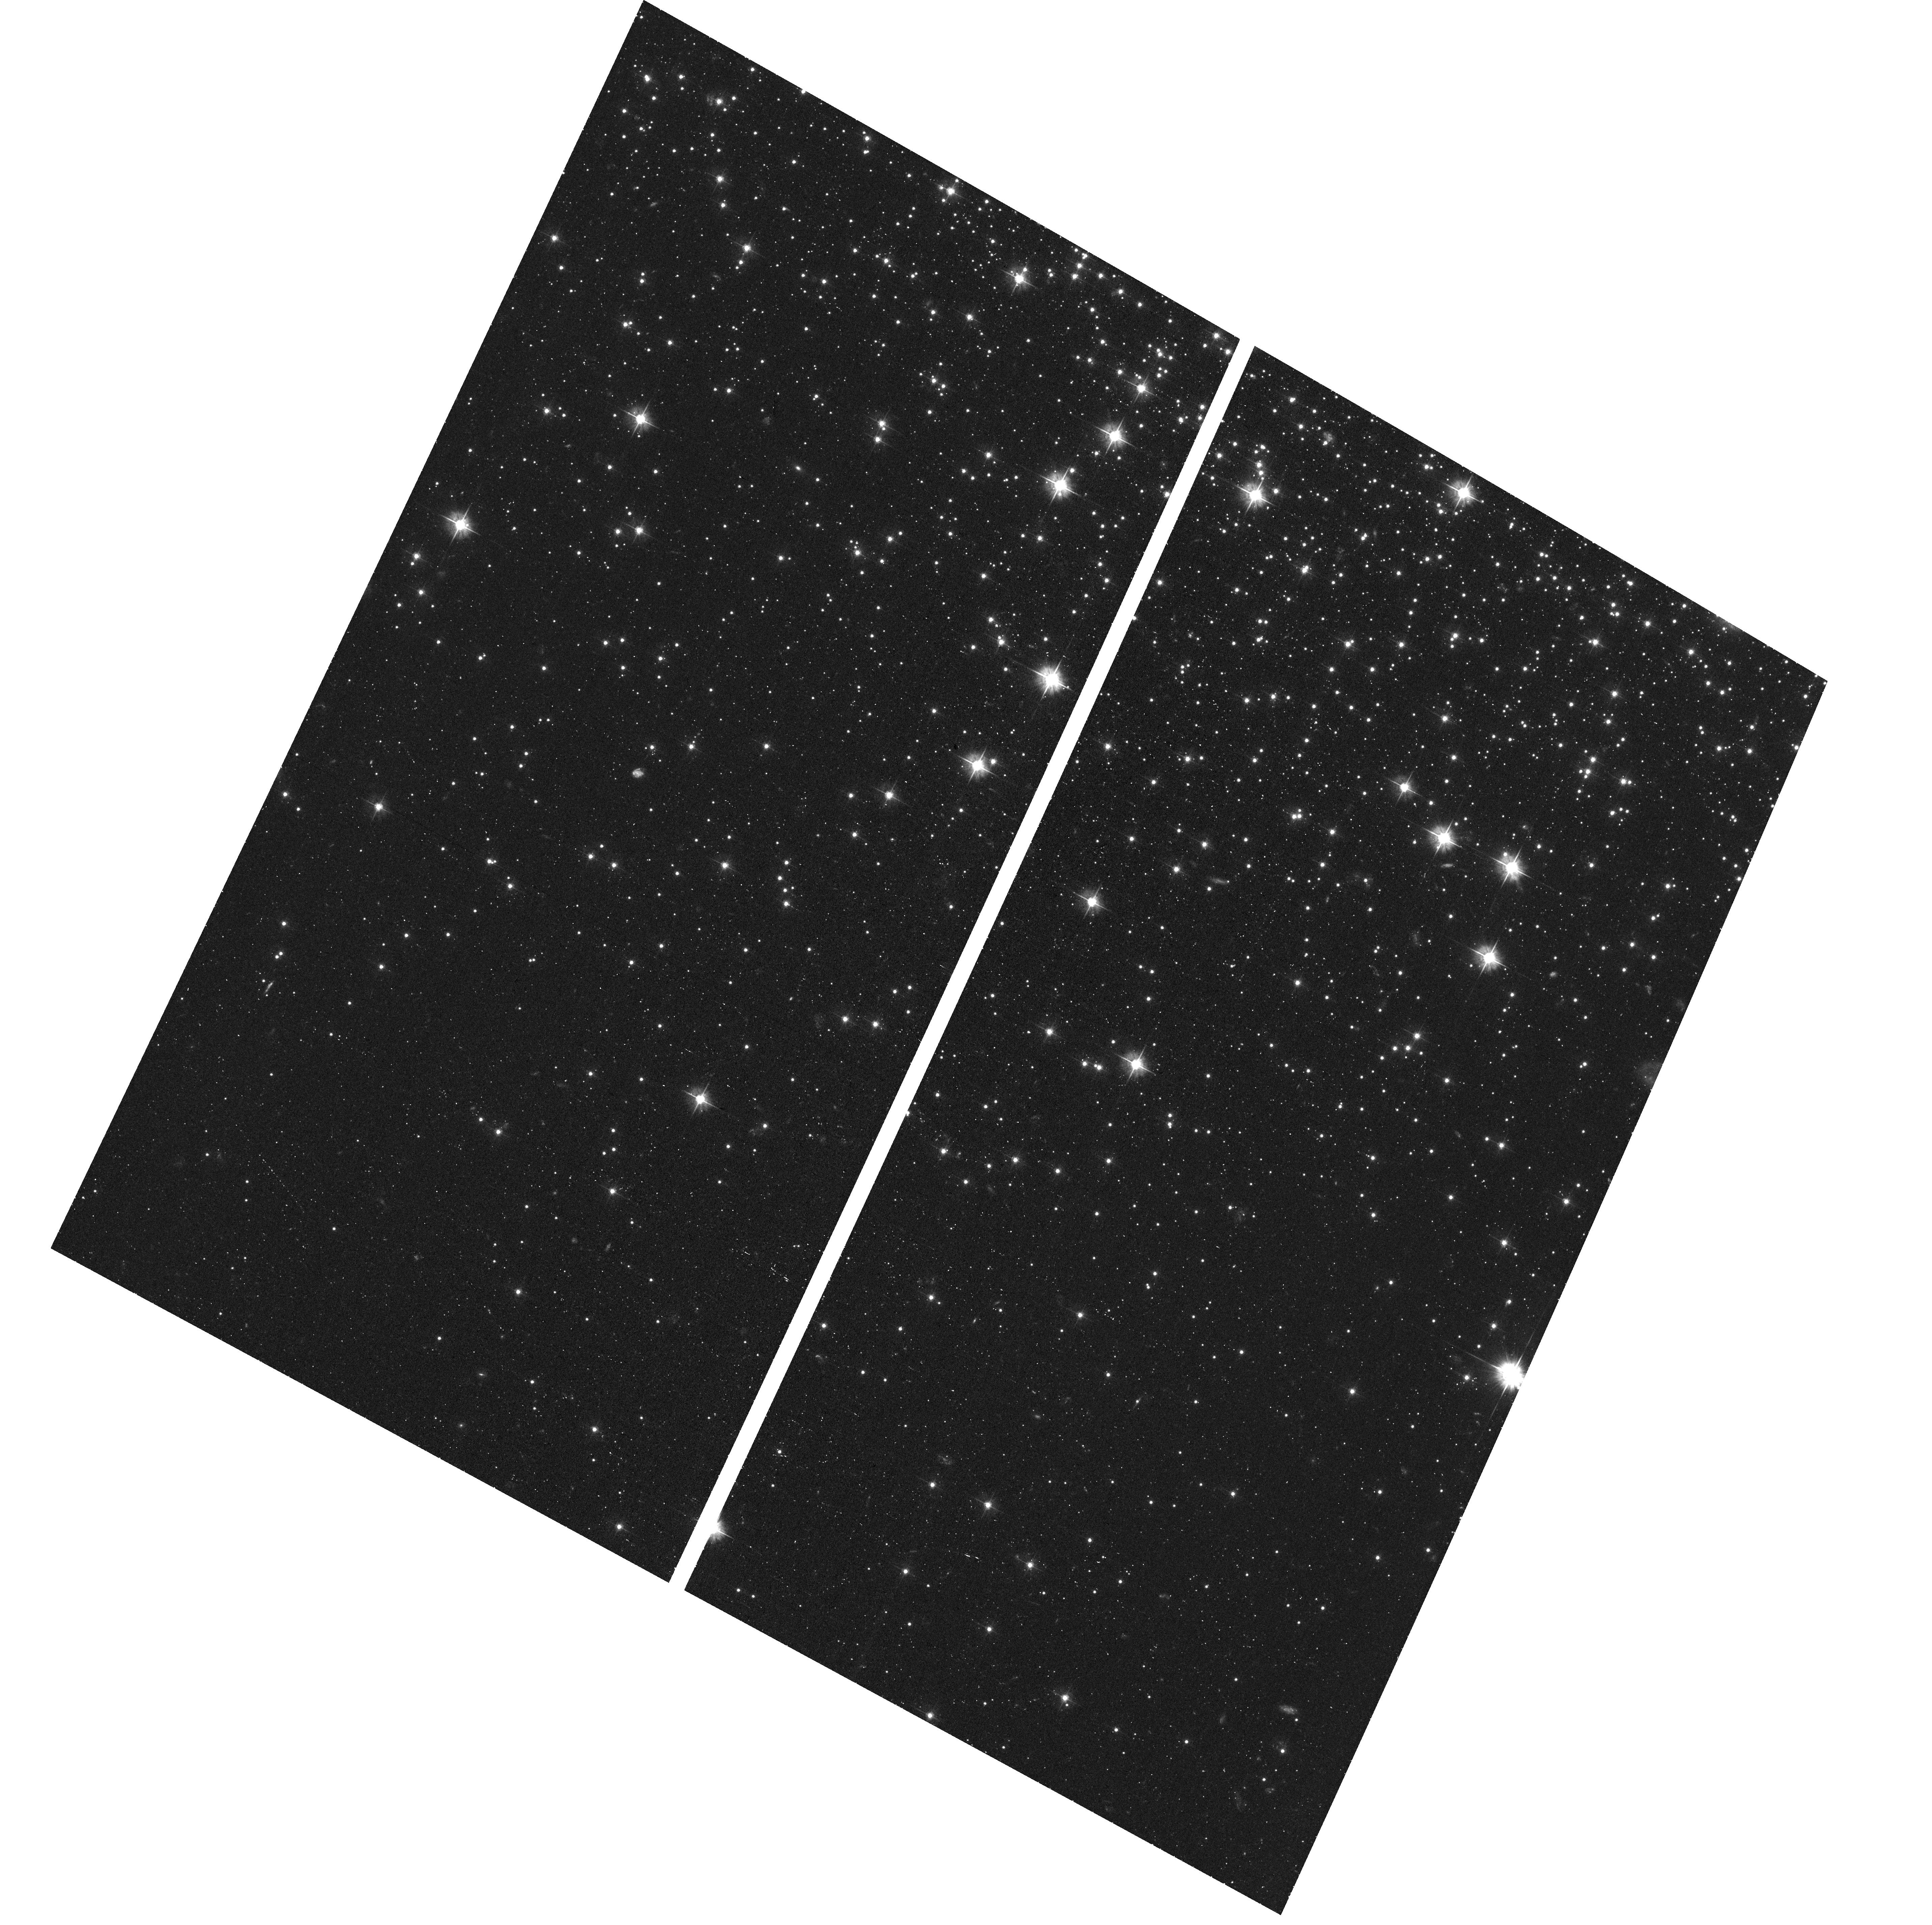
Target: field at RA 78.588°, Dec -40.110°. Instrument: ACS/WFC. Filter: F475W. Exposure: 40 min. Observation ID: hst_16177_02_acs_wfc_f475w_jeaa02

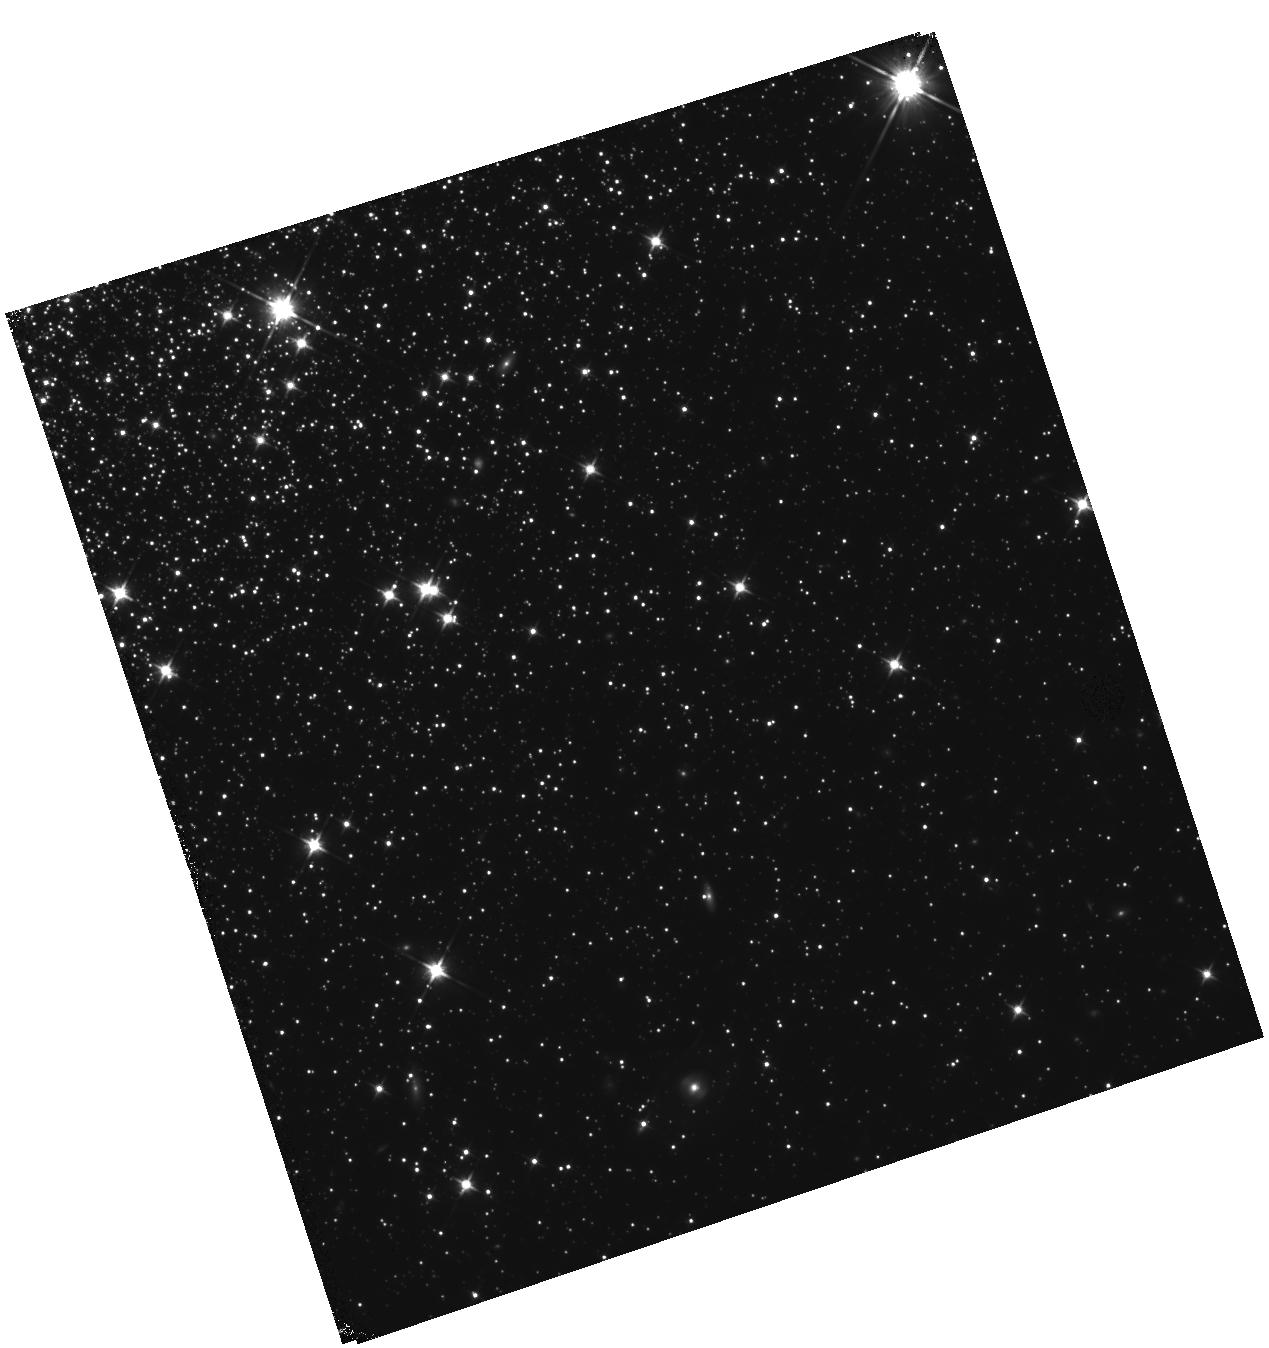
Target: NGC-1851-OUT. Instrument: WFC3/IR. Filter: F110W. Exposure: 46 min. Observation ID: hst_16177_02_wfc3_ir_f110w_ieaa02

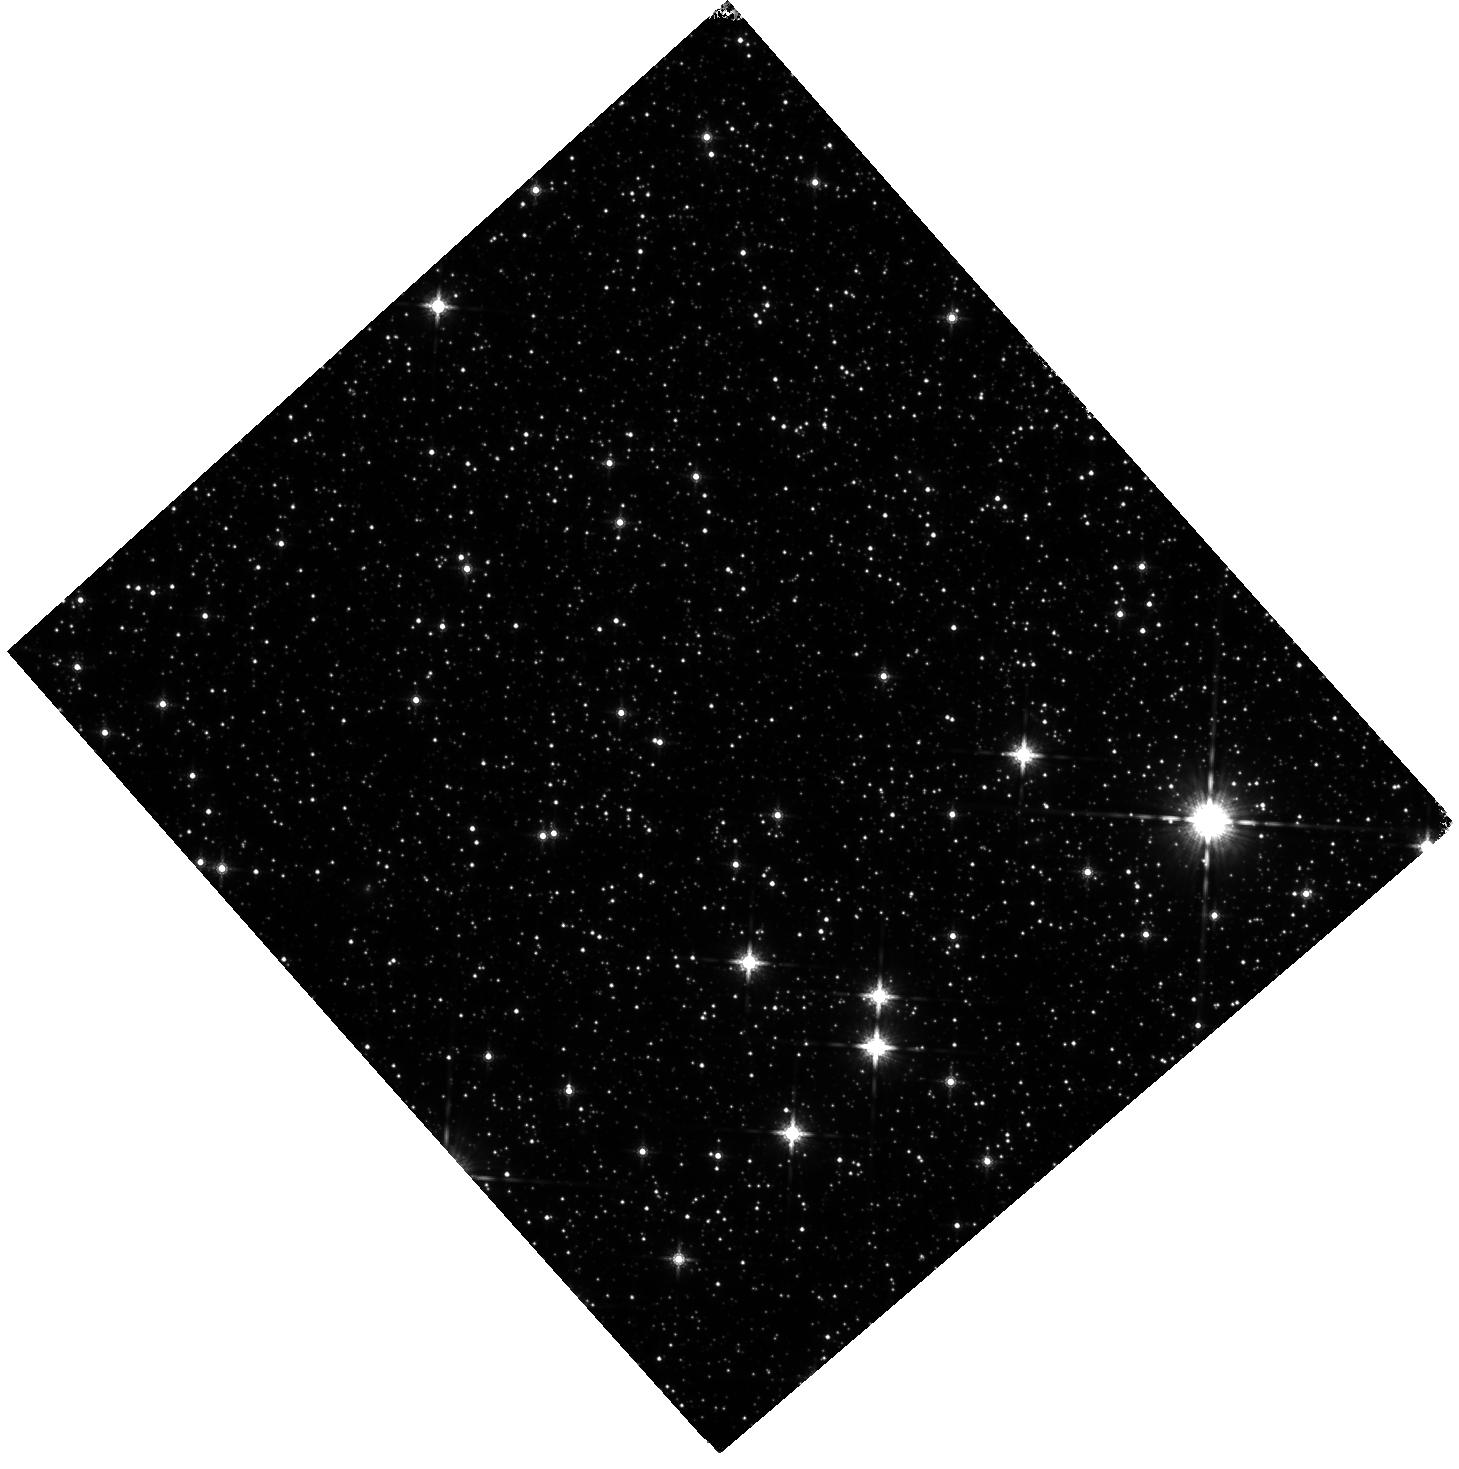
Target: M22-OUT. Instrument: WFC3/IR. Filter: F160W. Exposure: 25 min. Observation ID: hst_16177_01_wfc3_ir_f160w_ieaa01

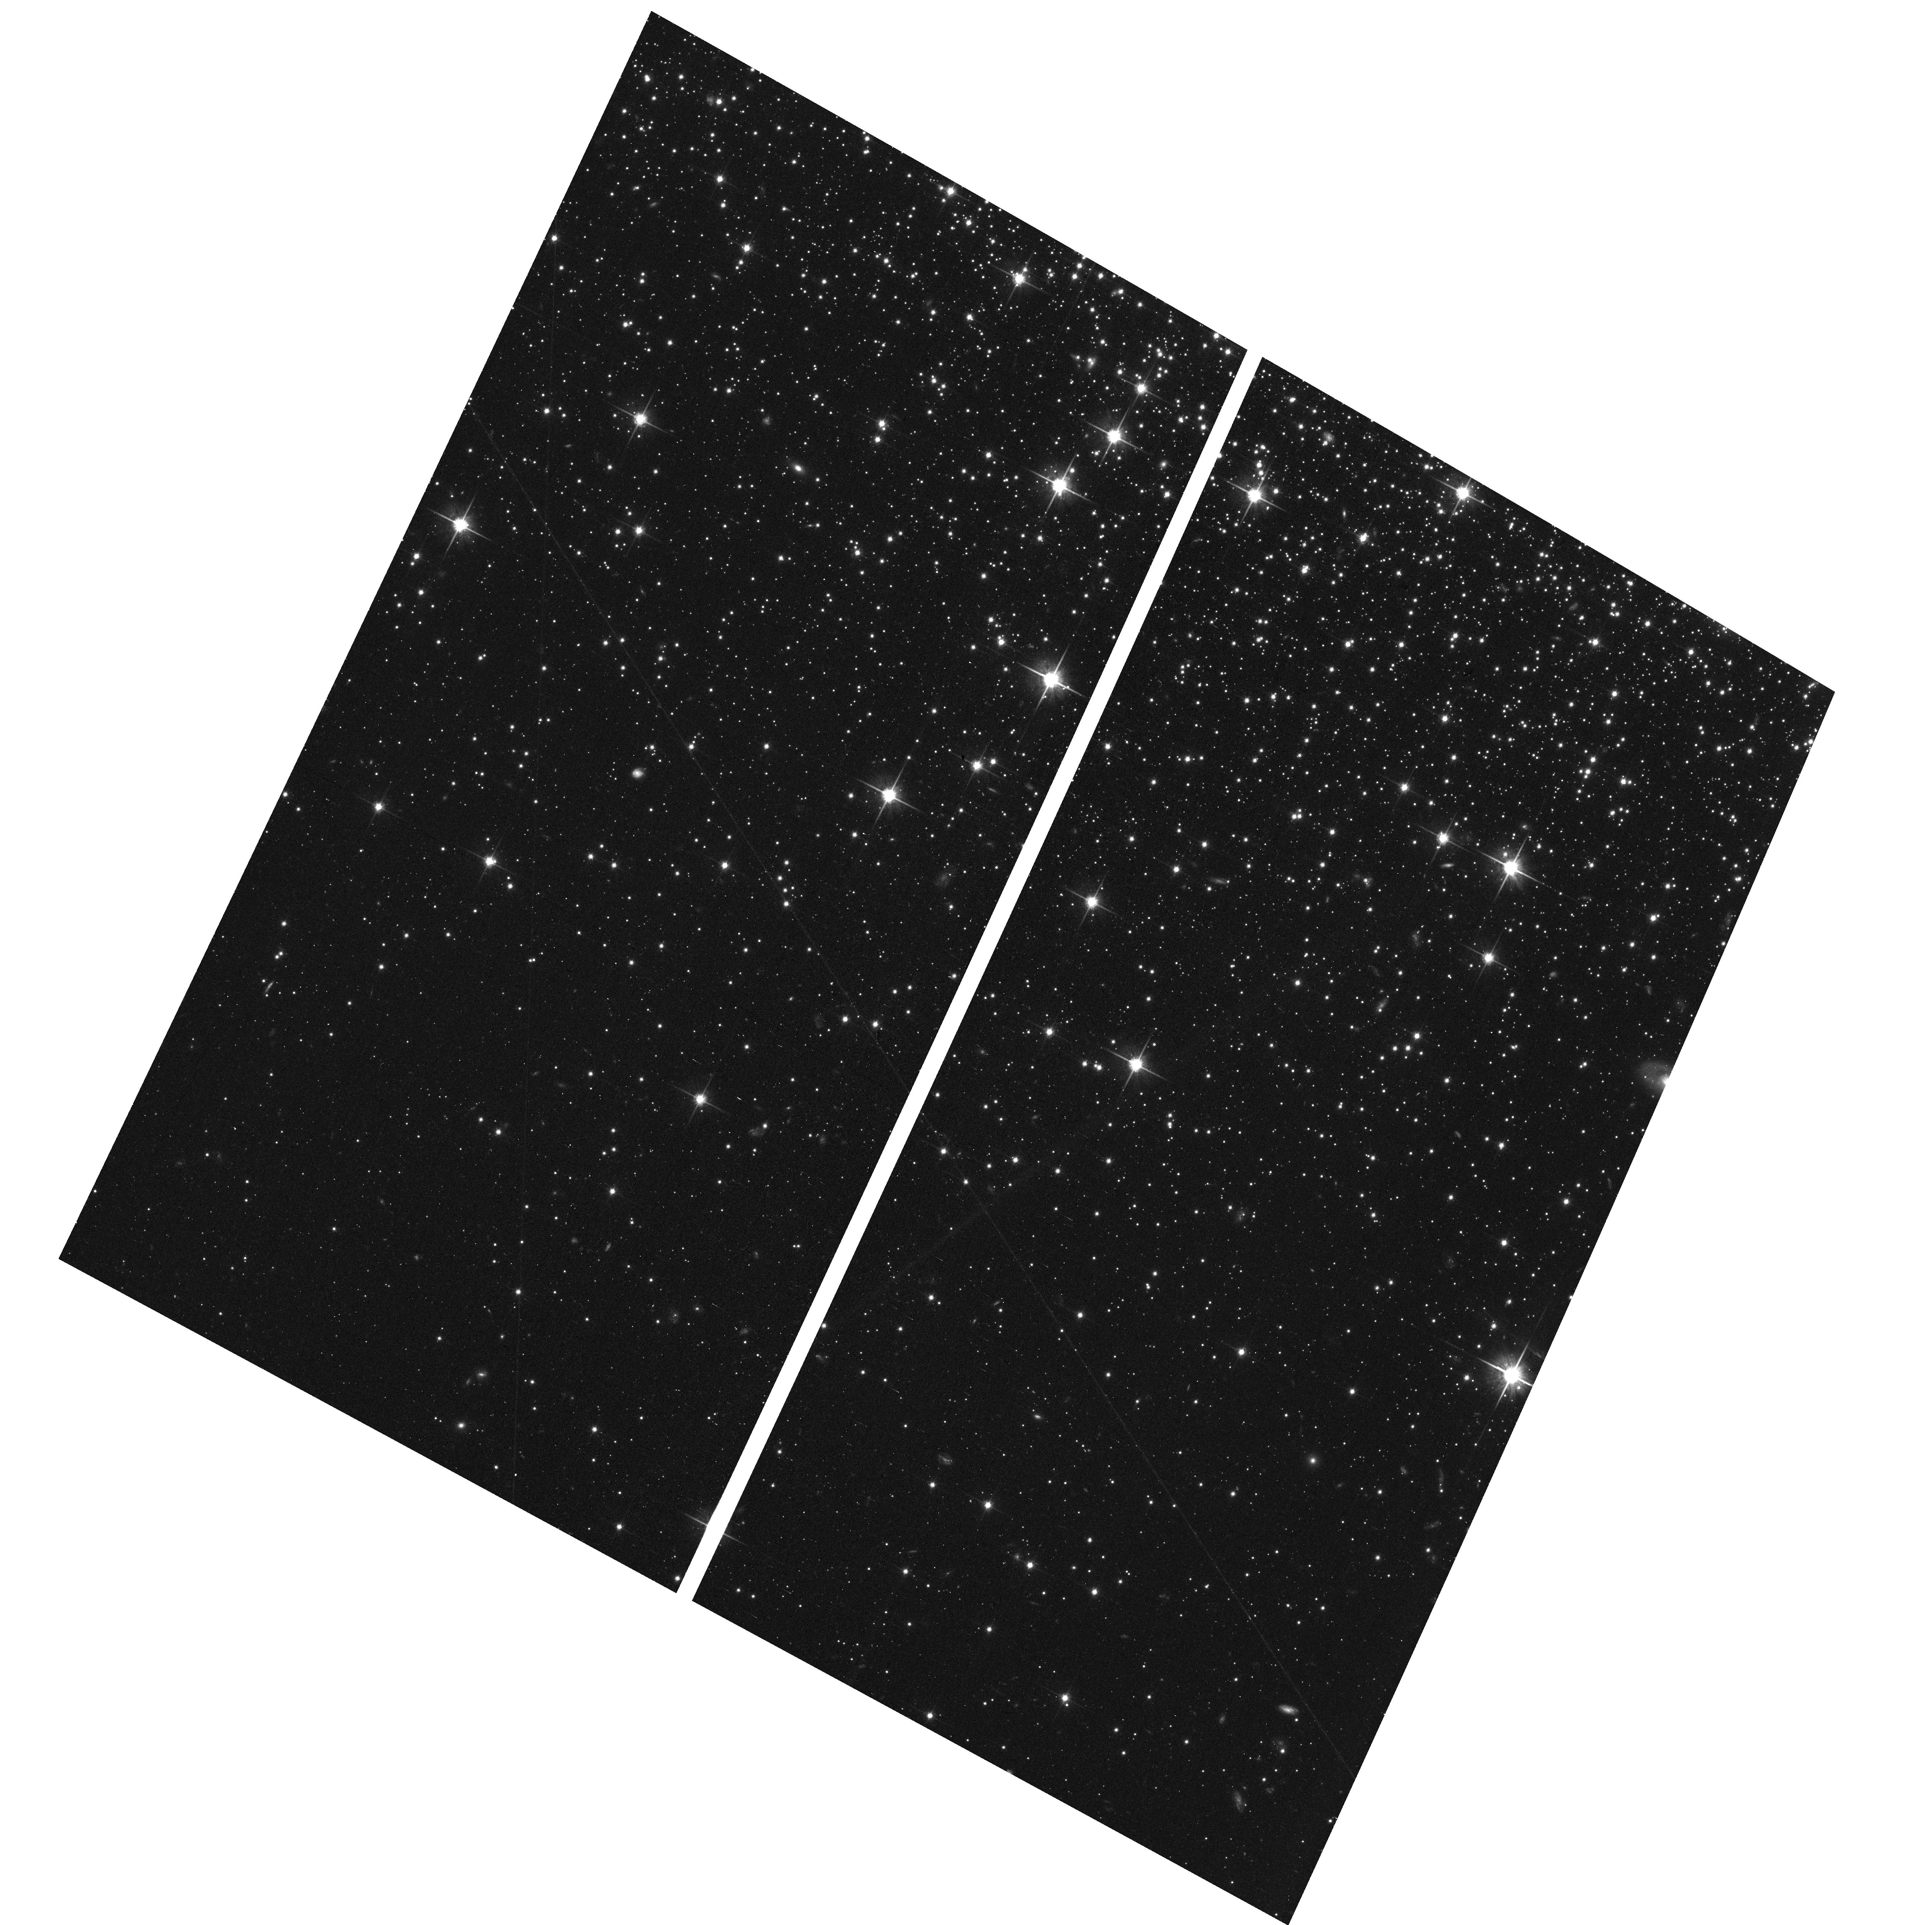
Target: field at RA 78.588°, Dec -40.110°. Instrument: ACS/WFC. Filter: F814W. Exposure: 27 min. Observation ID: hst_16177_02_acs_wfc_f814w_jeaa02

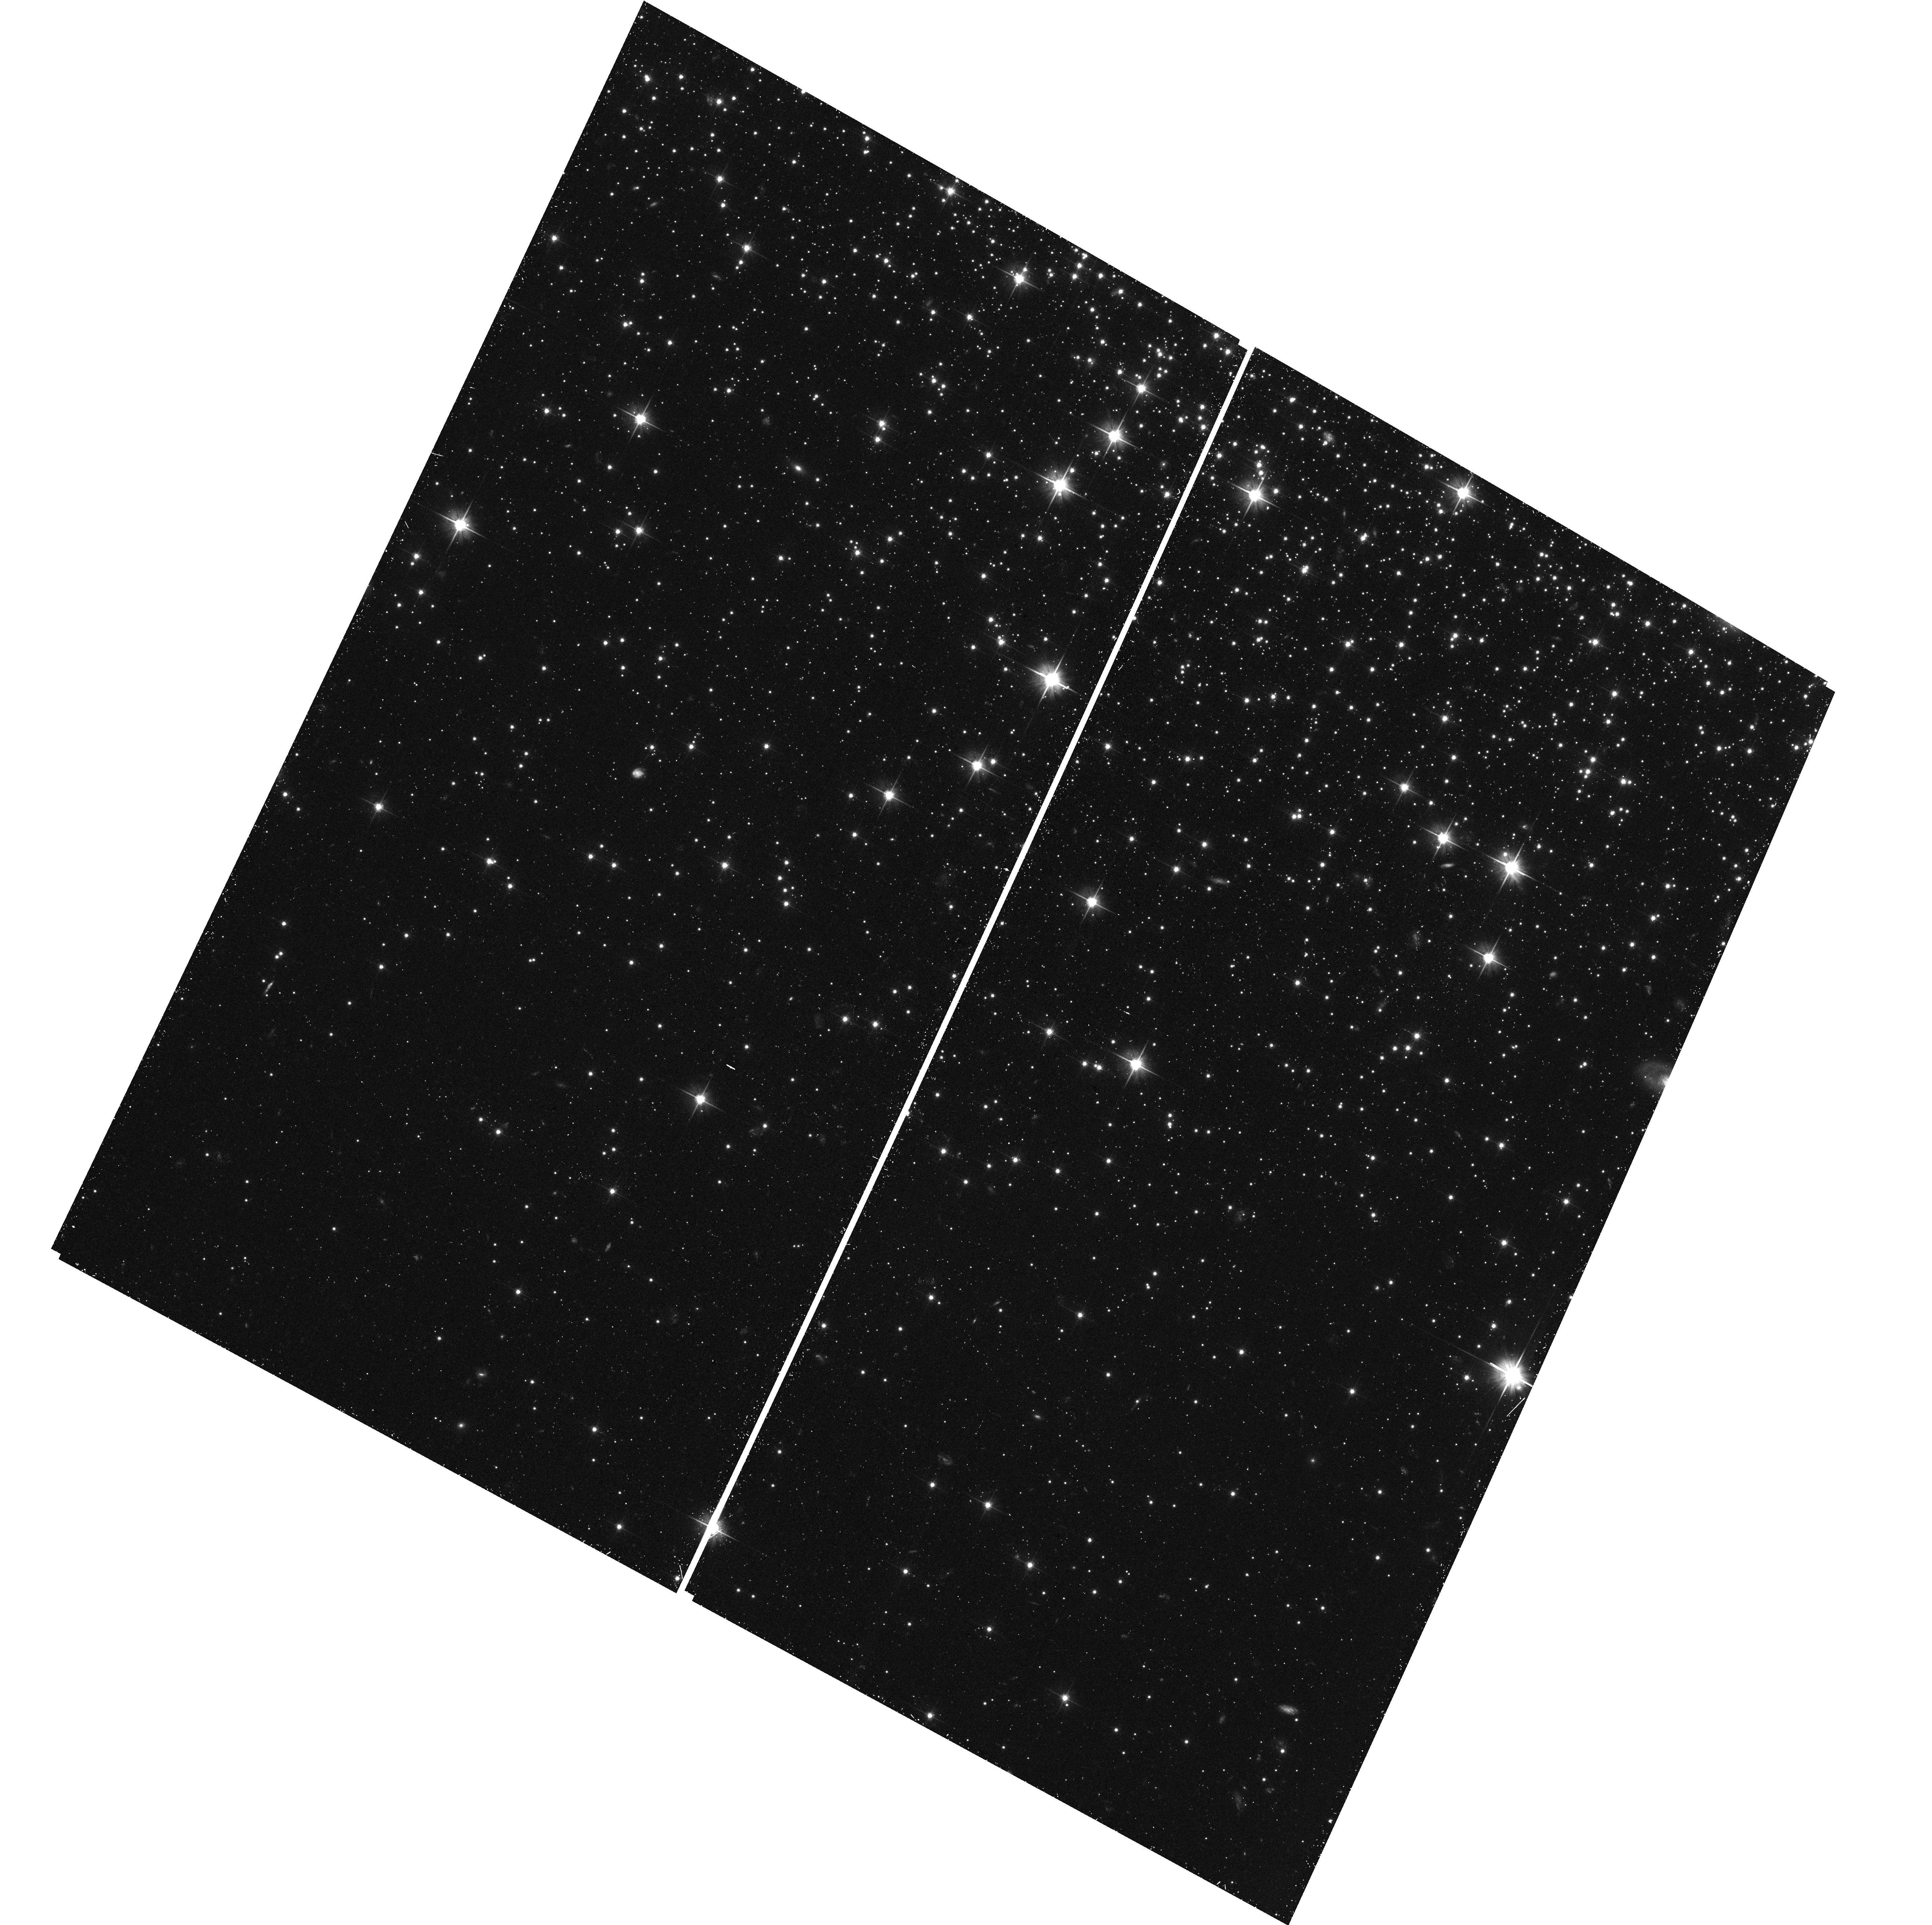
Target: field at RA 78.588°, Dec -40.110°. Instrument: ACS/WFC. Filter: F606W. Exposure: 33 min. Observation ID: hst_16177_02_acs_wfc_f606w_jeaa02

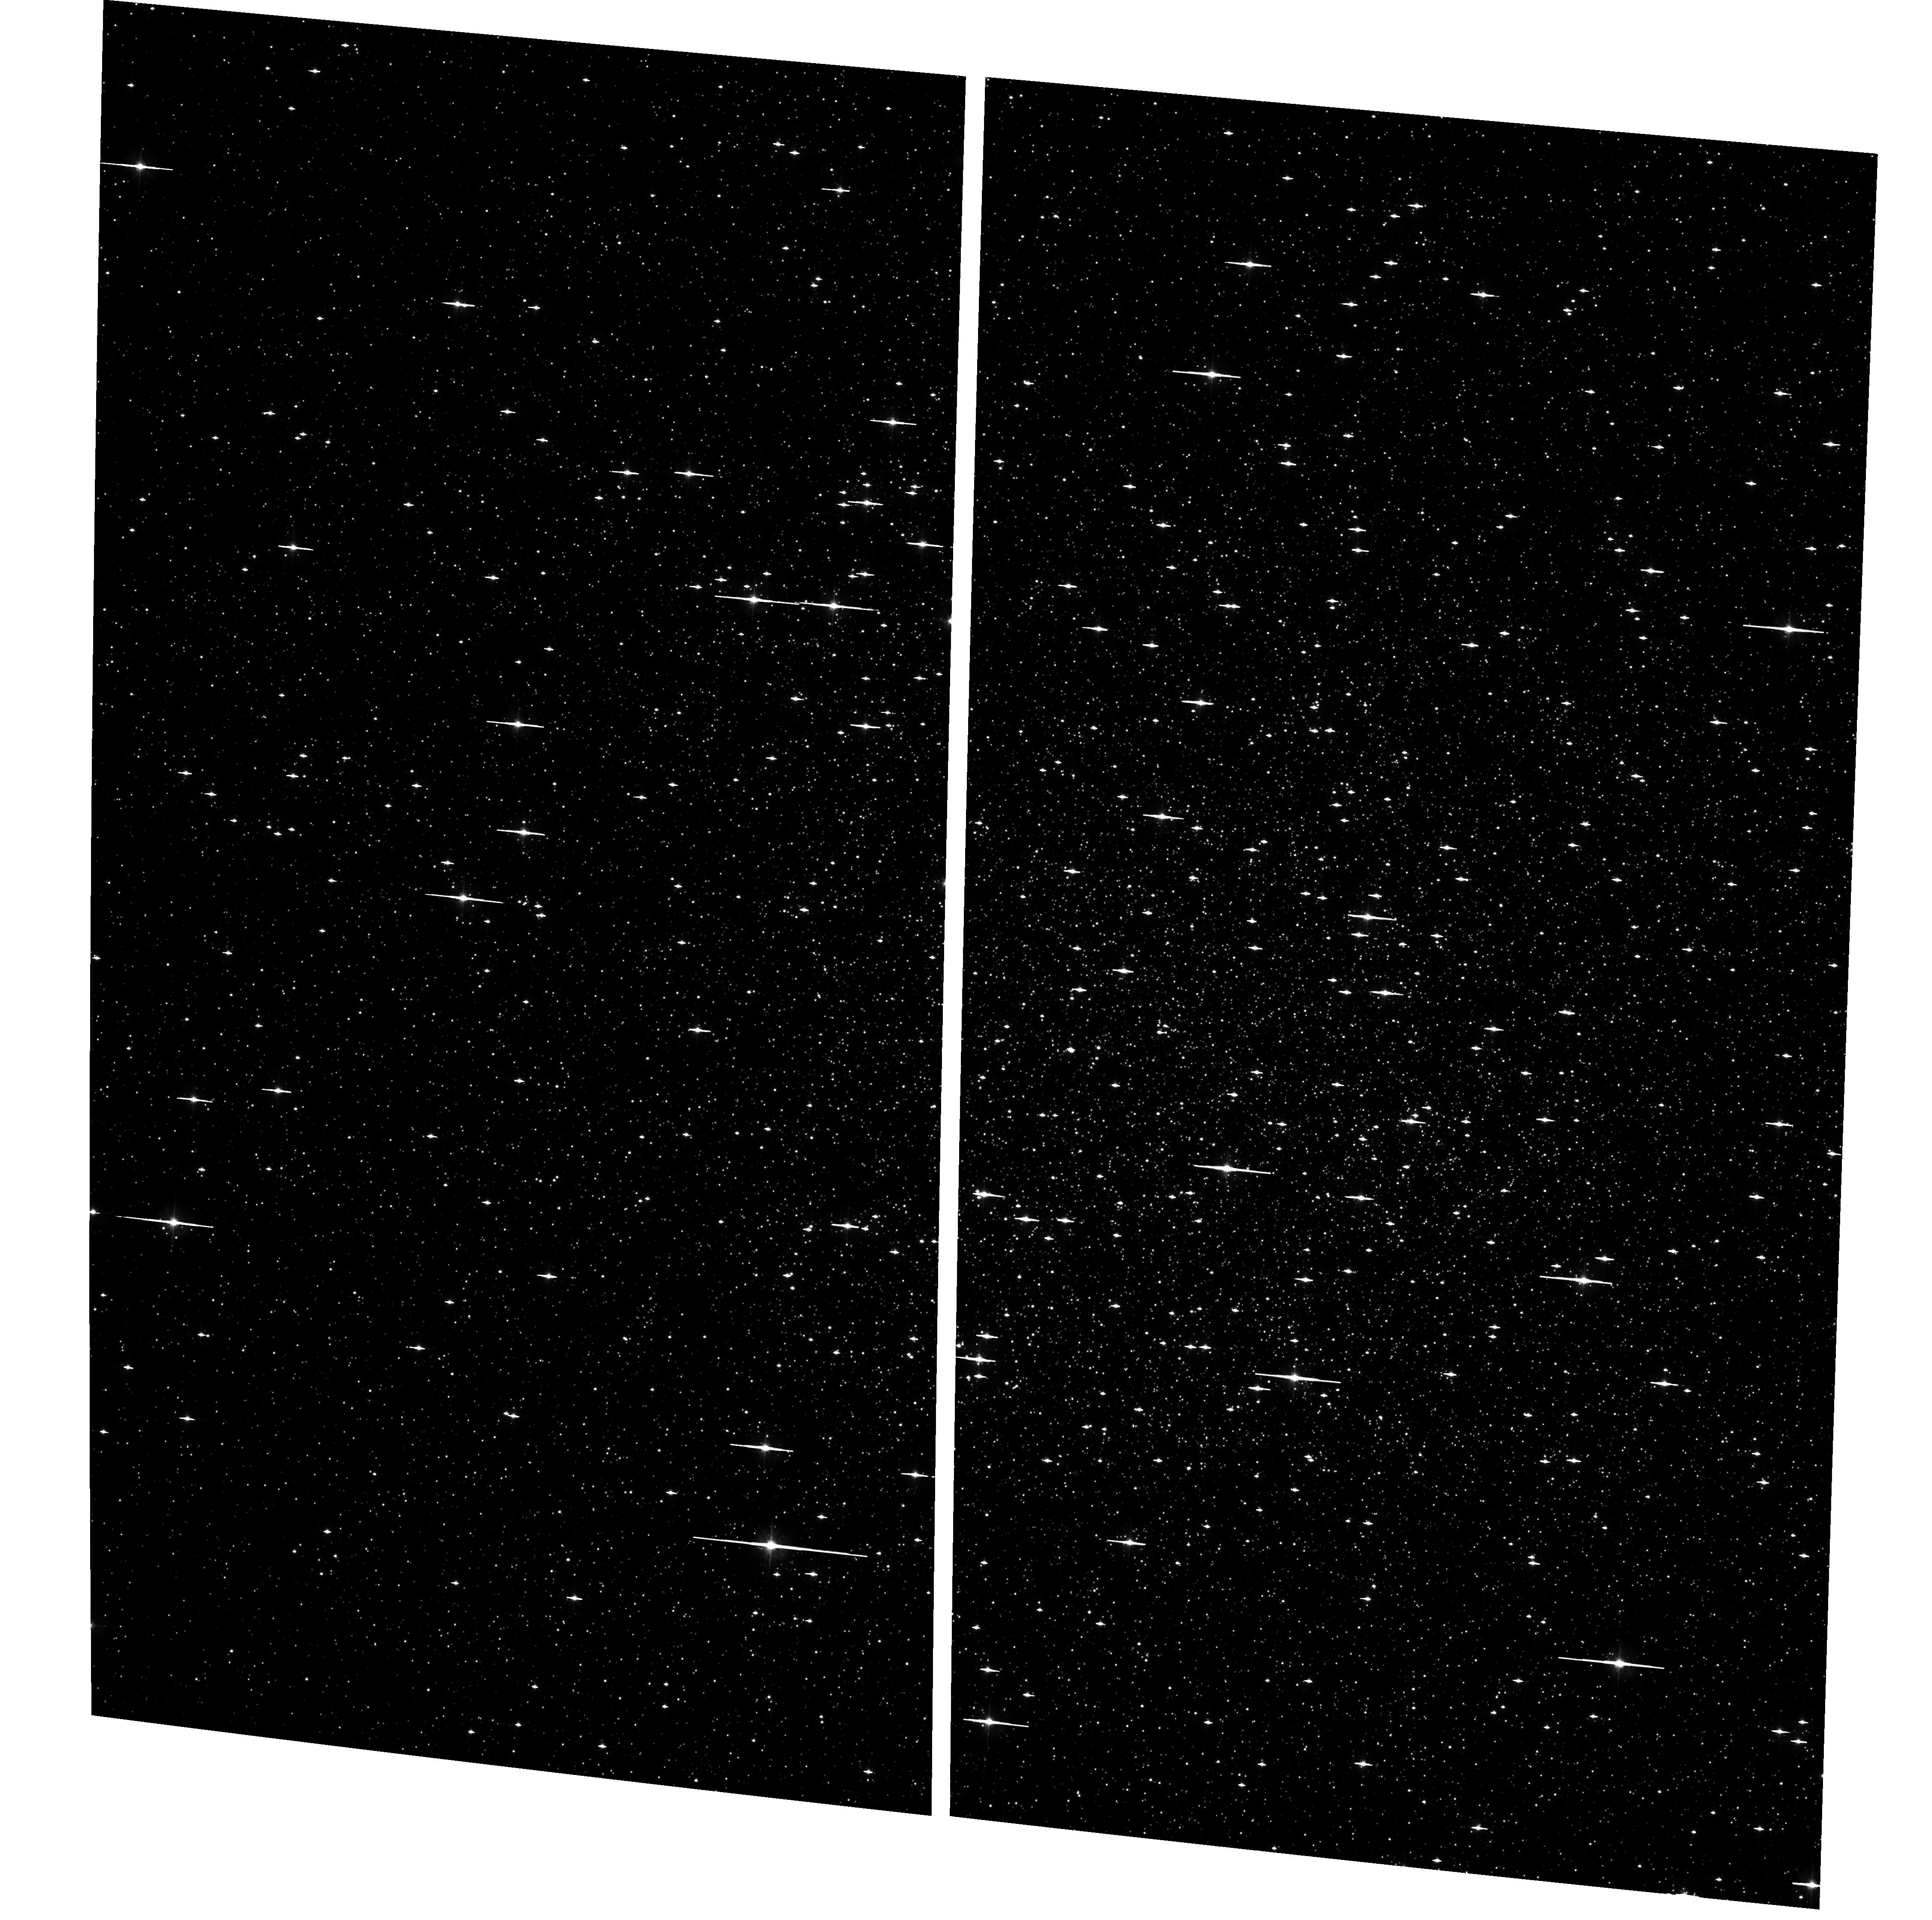
Target: field at RA 279.113°, Dec -23.900°. Instrument: ACS/WFC. Filter: F475W. Exposure: 7 min. Observation ID: hst_16177_01_acs_wfc_f475w_jeaa01

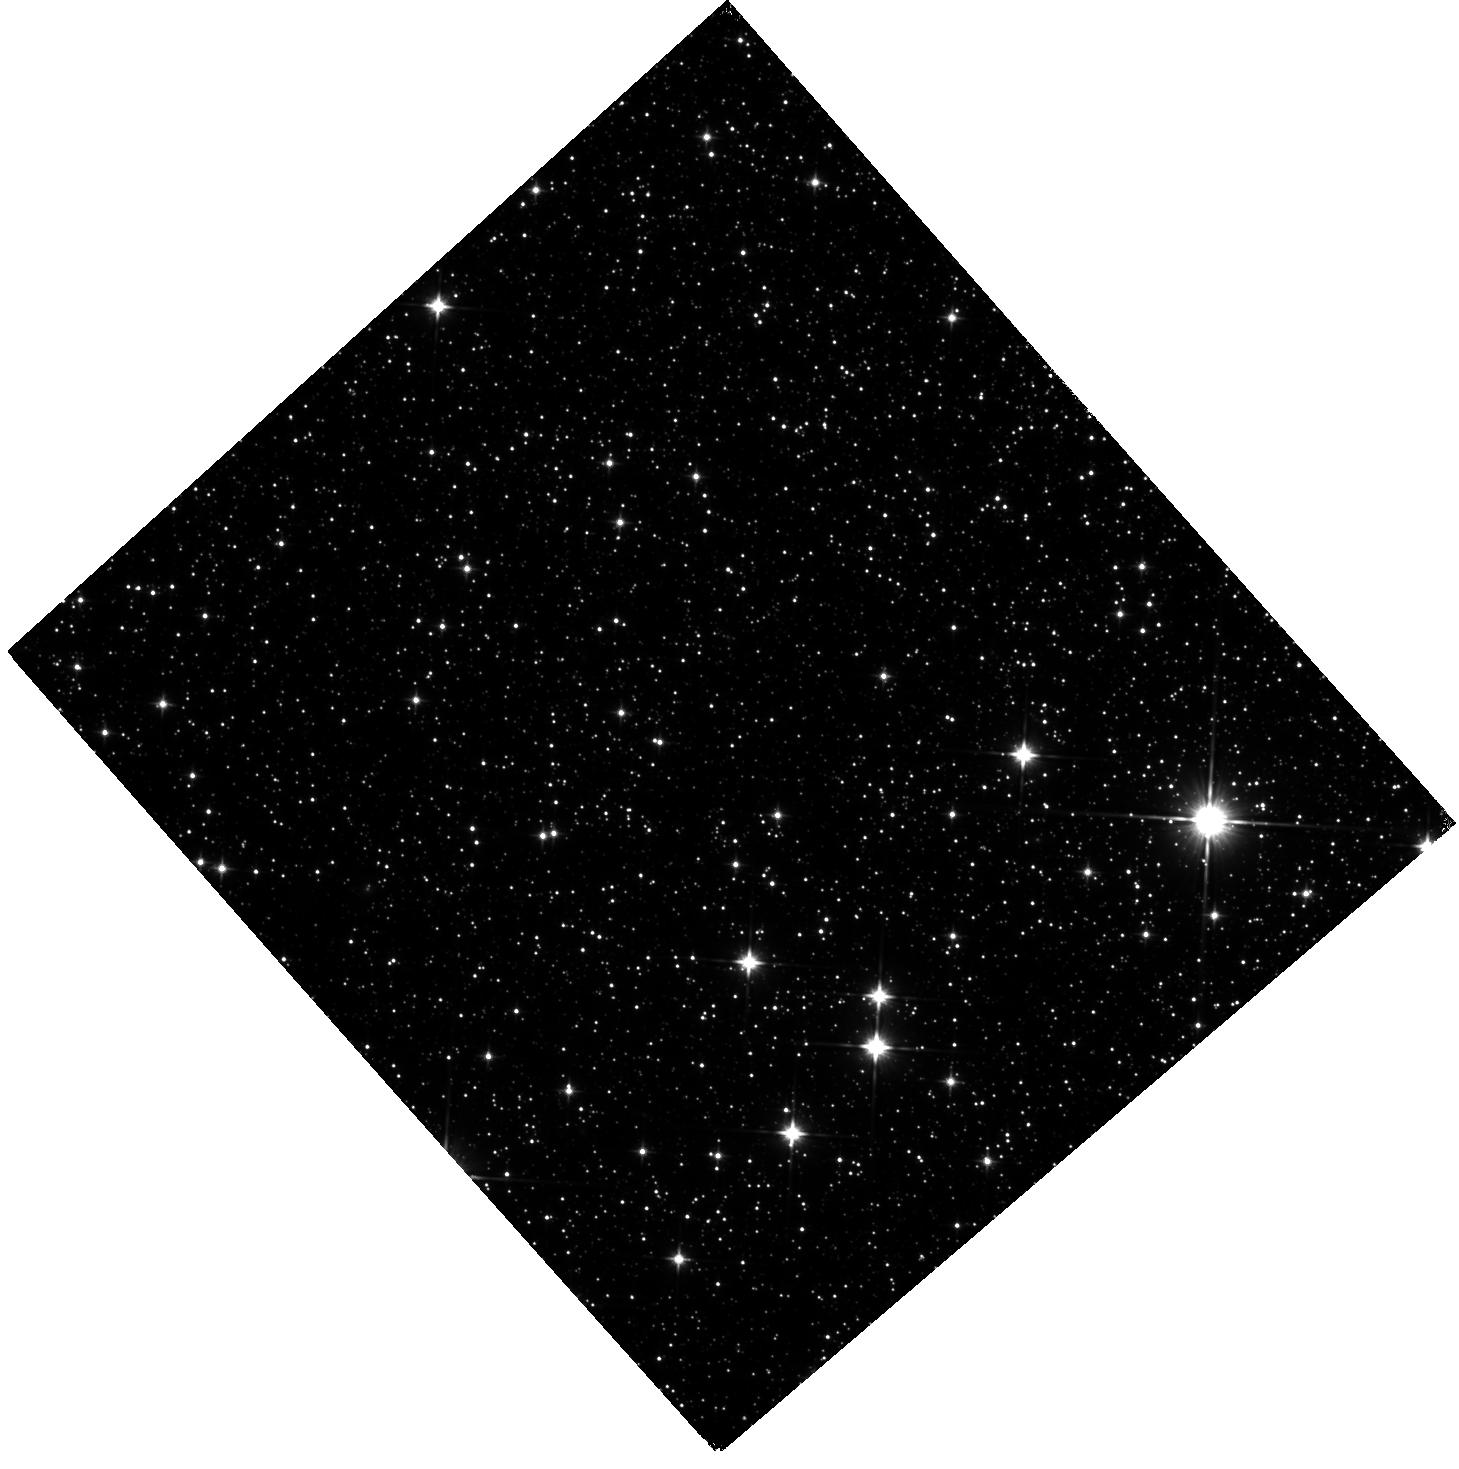
Target: M22-OUT. Instrument: WFC3/IR. Filter: F110W. Exposure: 13 min. Observation ID: hst_16177_01_wfc3_ir_f110w_ieaa01

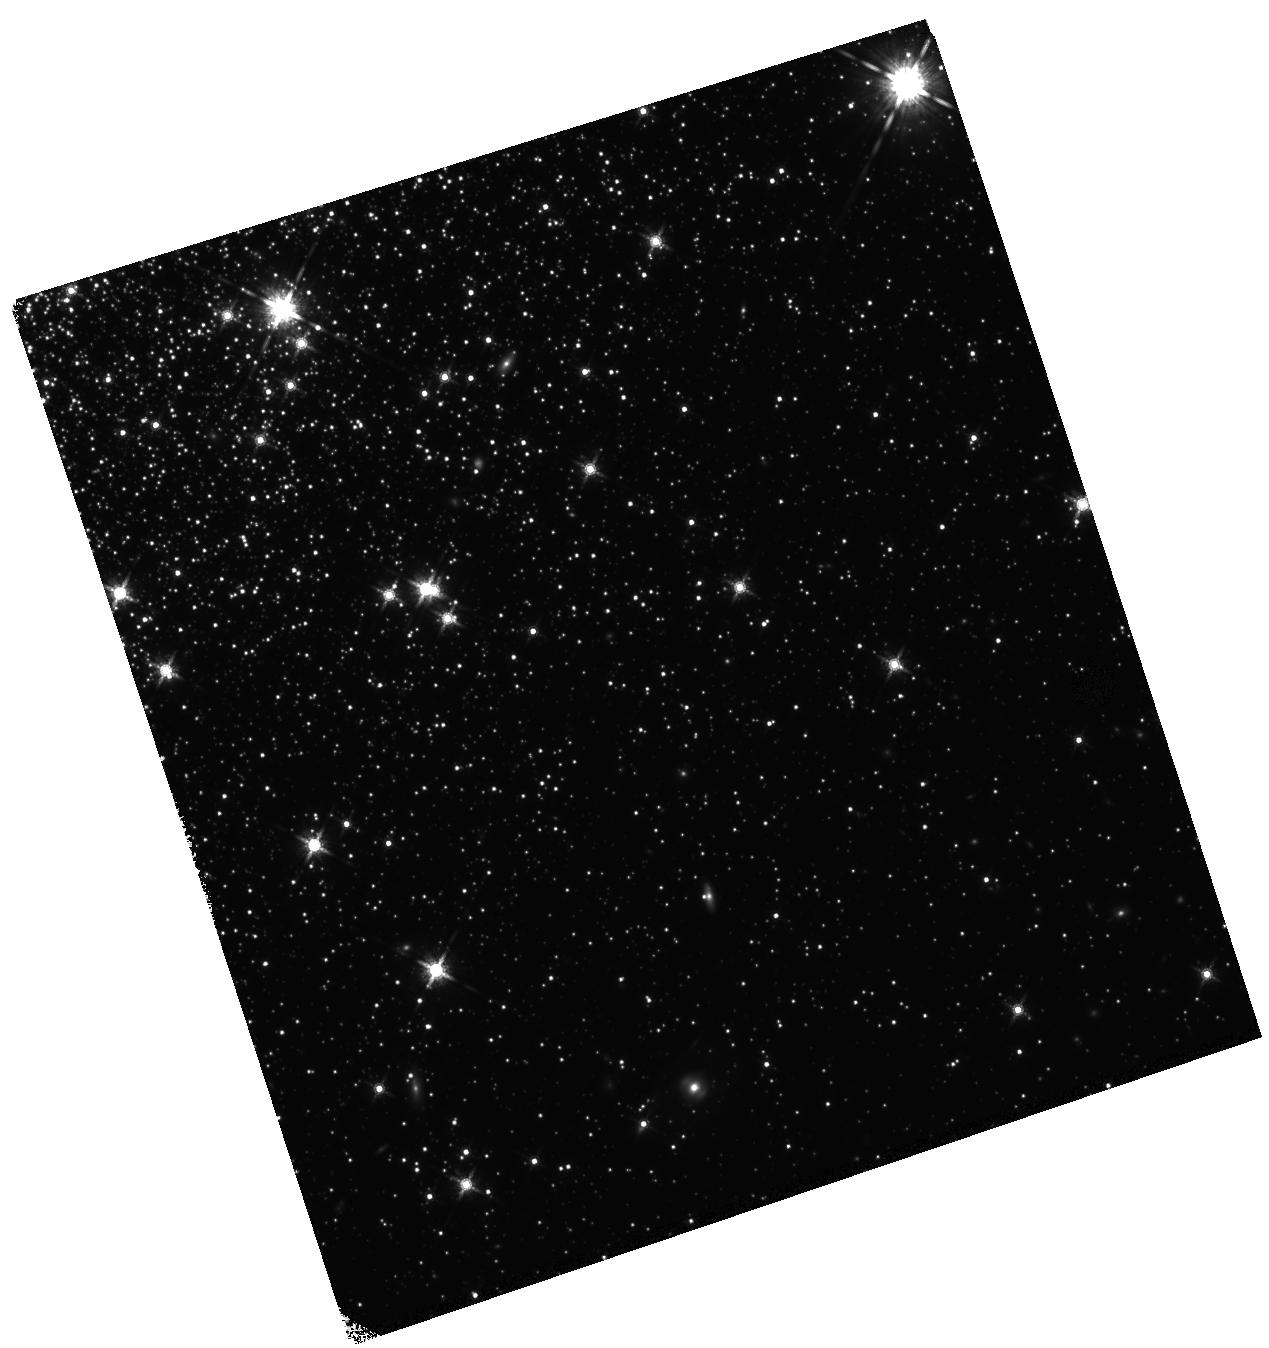
Target: NGC-1851-OUT. Instrument: WFC3/IR. Filter: F160W. Exposure: 1.4 h. Observation ID: hst_16177_02_wfc3_ir_f160w_ieaa02

Digging into the mystery of the Galactic globular clusters M22 and NGC1851 (PI: Calamida, Annalisa)

We propose to collect deep near-infrared (NIR) images of two peculiar Galactic globular clusters (GGCs), NGC1851 and M22, to explore the properties of their multiple stellar populations. These GGCs display multiple sequences along the red-giant and sub-giant branches in ultraviolet-optical color-magnitude diagrams (CMDs), and spectroscopy confirmed they host multiple stellar populations with different light- and heavy-element abundances and total content of CNO. How these populations originated is still a mystery. We plan to solve this puzzle by using NIR photometry of low-mass main-sequence (MS) stars: these are brighter in the NIR regime, and the lower part of the MS is more sensitive to heavy and light-element abundances in NIR compared to optical colors. We plan to compare the observed NIR CMDs to theoretical models that include new bolometric corrections taking into account different chemical patterns to characterize the chemical composition and population ratio of the different sub-populations in the GGCs. The presence of chemical inhomogeneities in MS stars similar to those found in the giant stars through spectroscopy will confirm their primordial origin. Furthermore, we will derive the mass function of each stellar sub-population and investigate for the presence of differences. The new NIR data will be combined with archival HST data to derive accurate proper motions for MS stars and to characterize the kinematical properties of the different sub-populations. This analysis will shed light on the origin of multiple populations in these very peculiar GGCs. This work is preparatory for studies with JWST that will allow us to apply the same technique to farther GGCs.